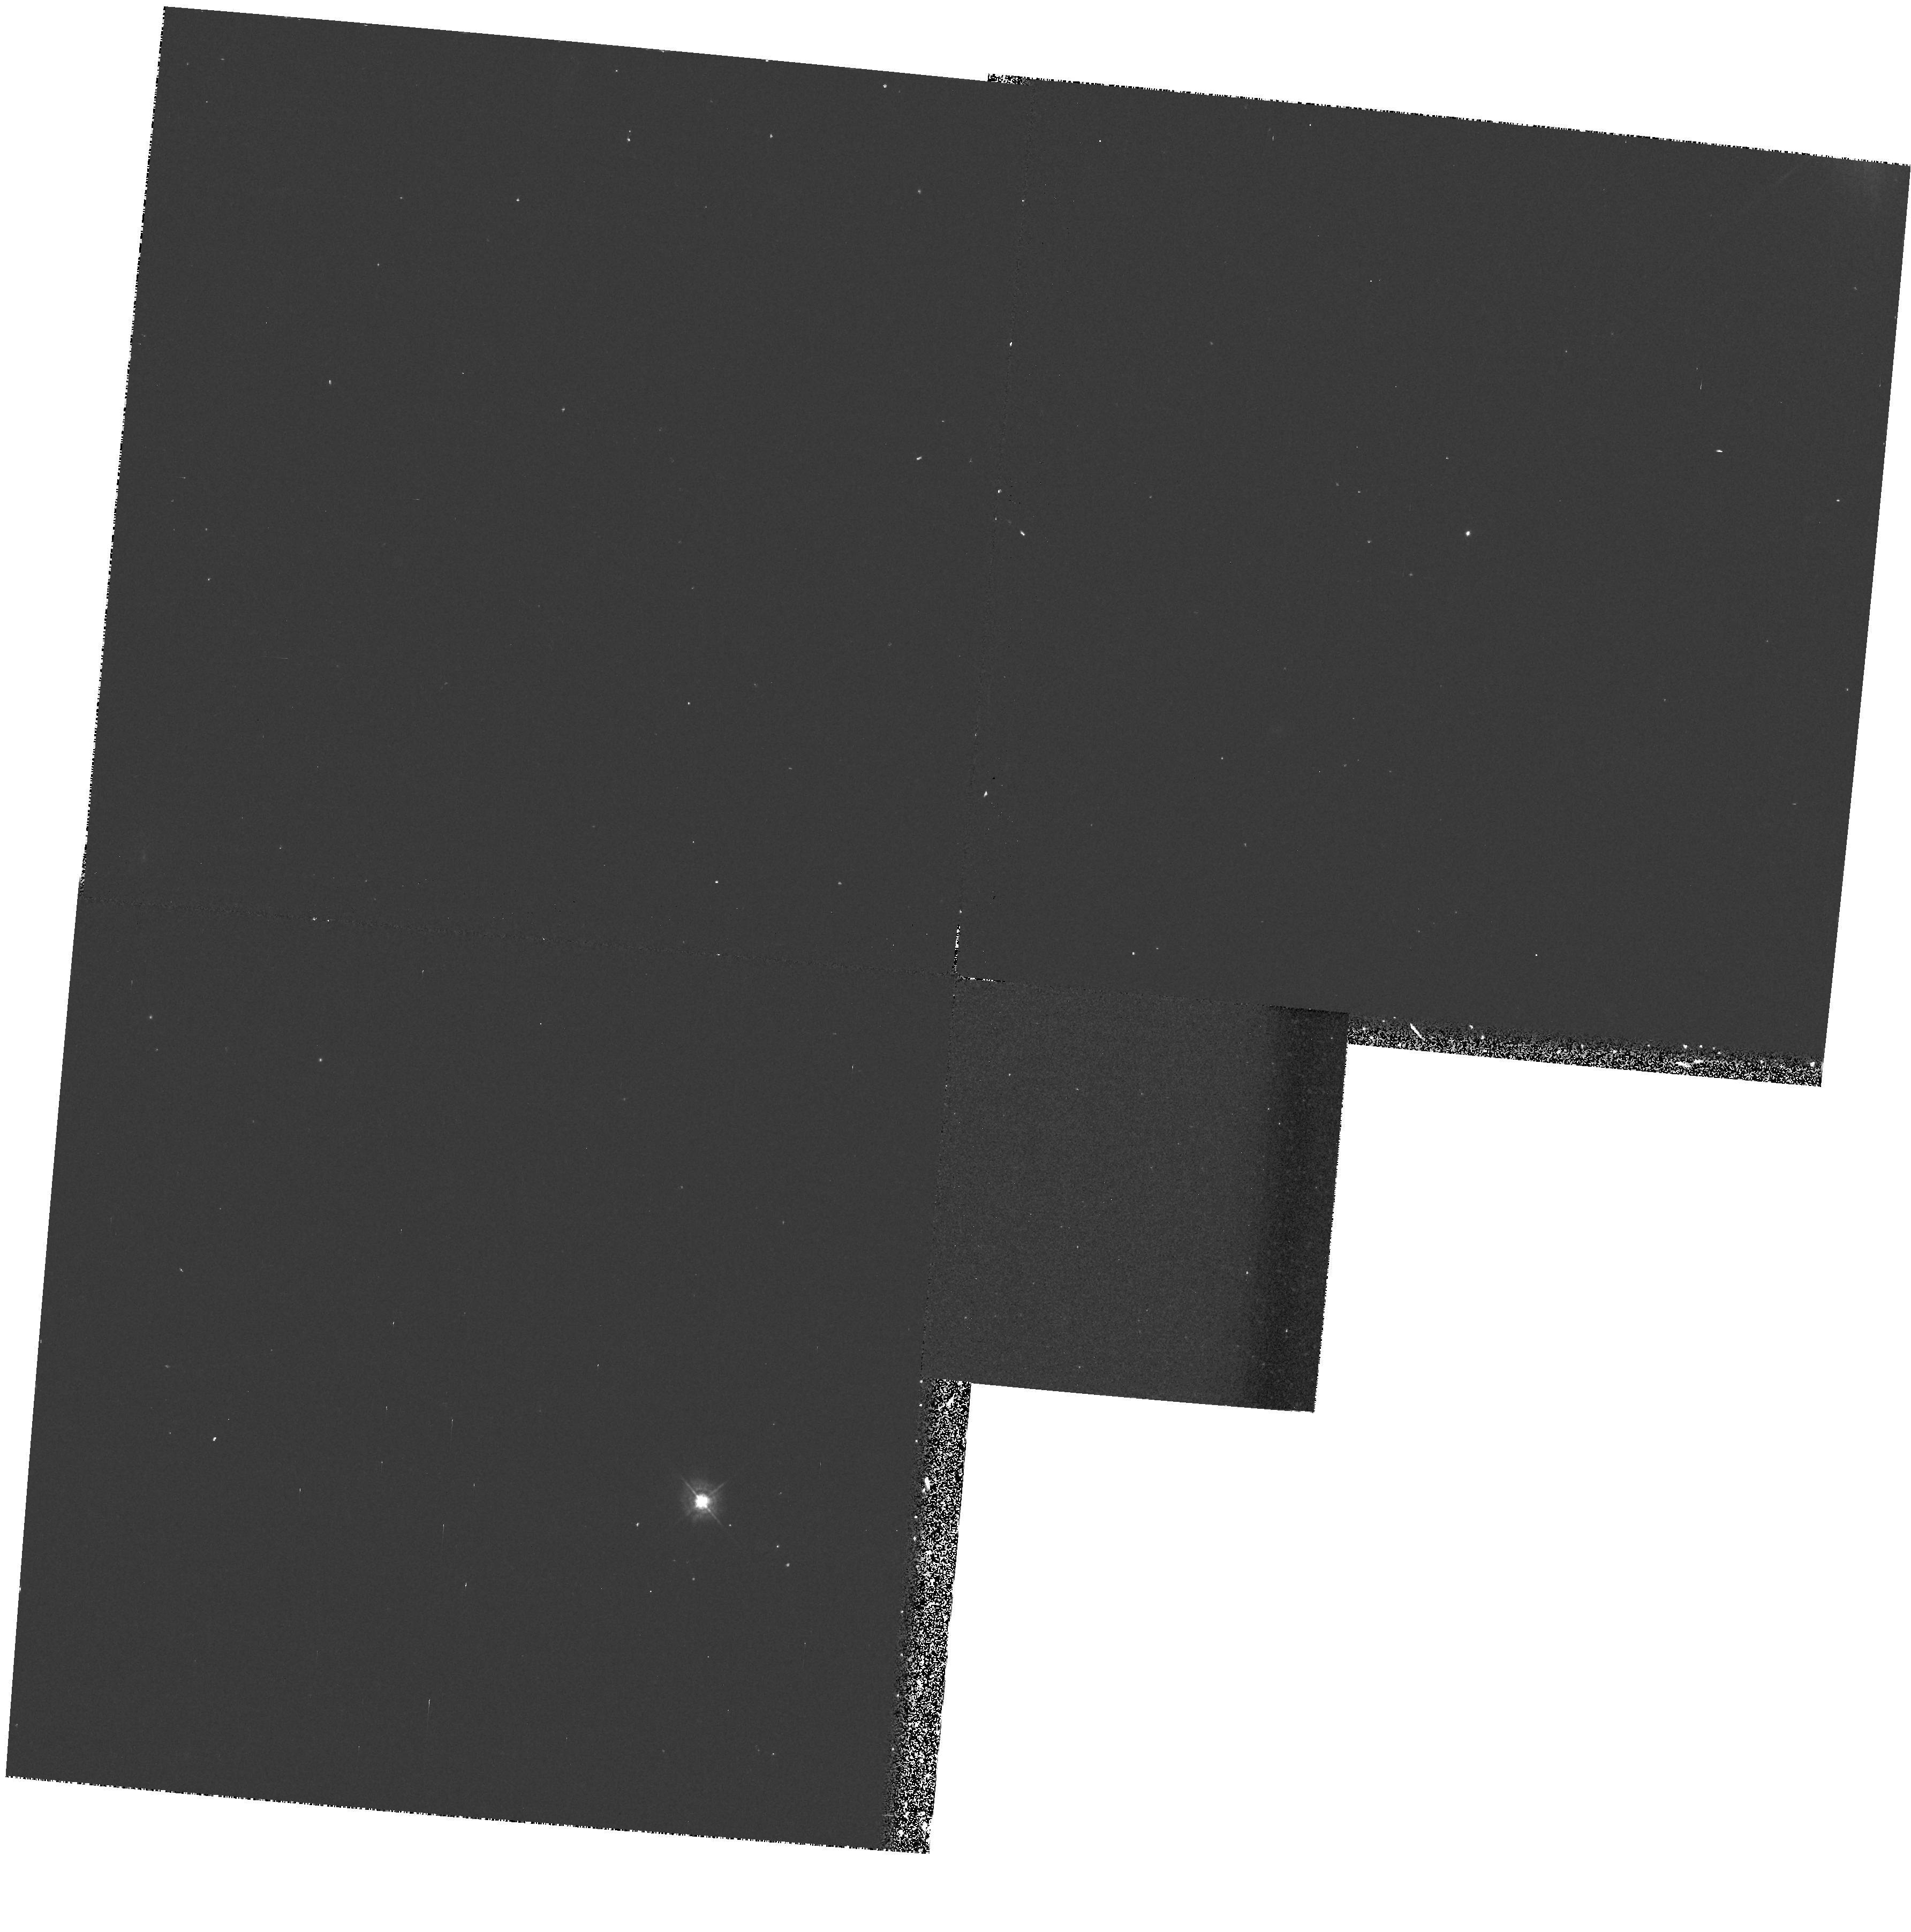
Target: GRB790406
Instrument: WFPC2/PC
Filter: F439W
Exposure: 17 min
Observation ID: hst_5839_02_wfpc2_pc_f439w_u2pi02

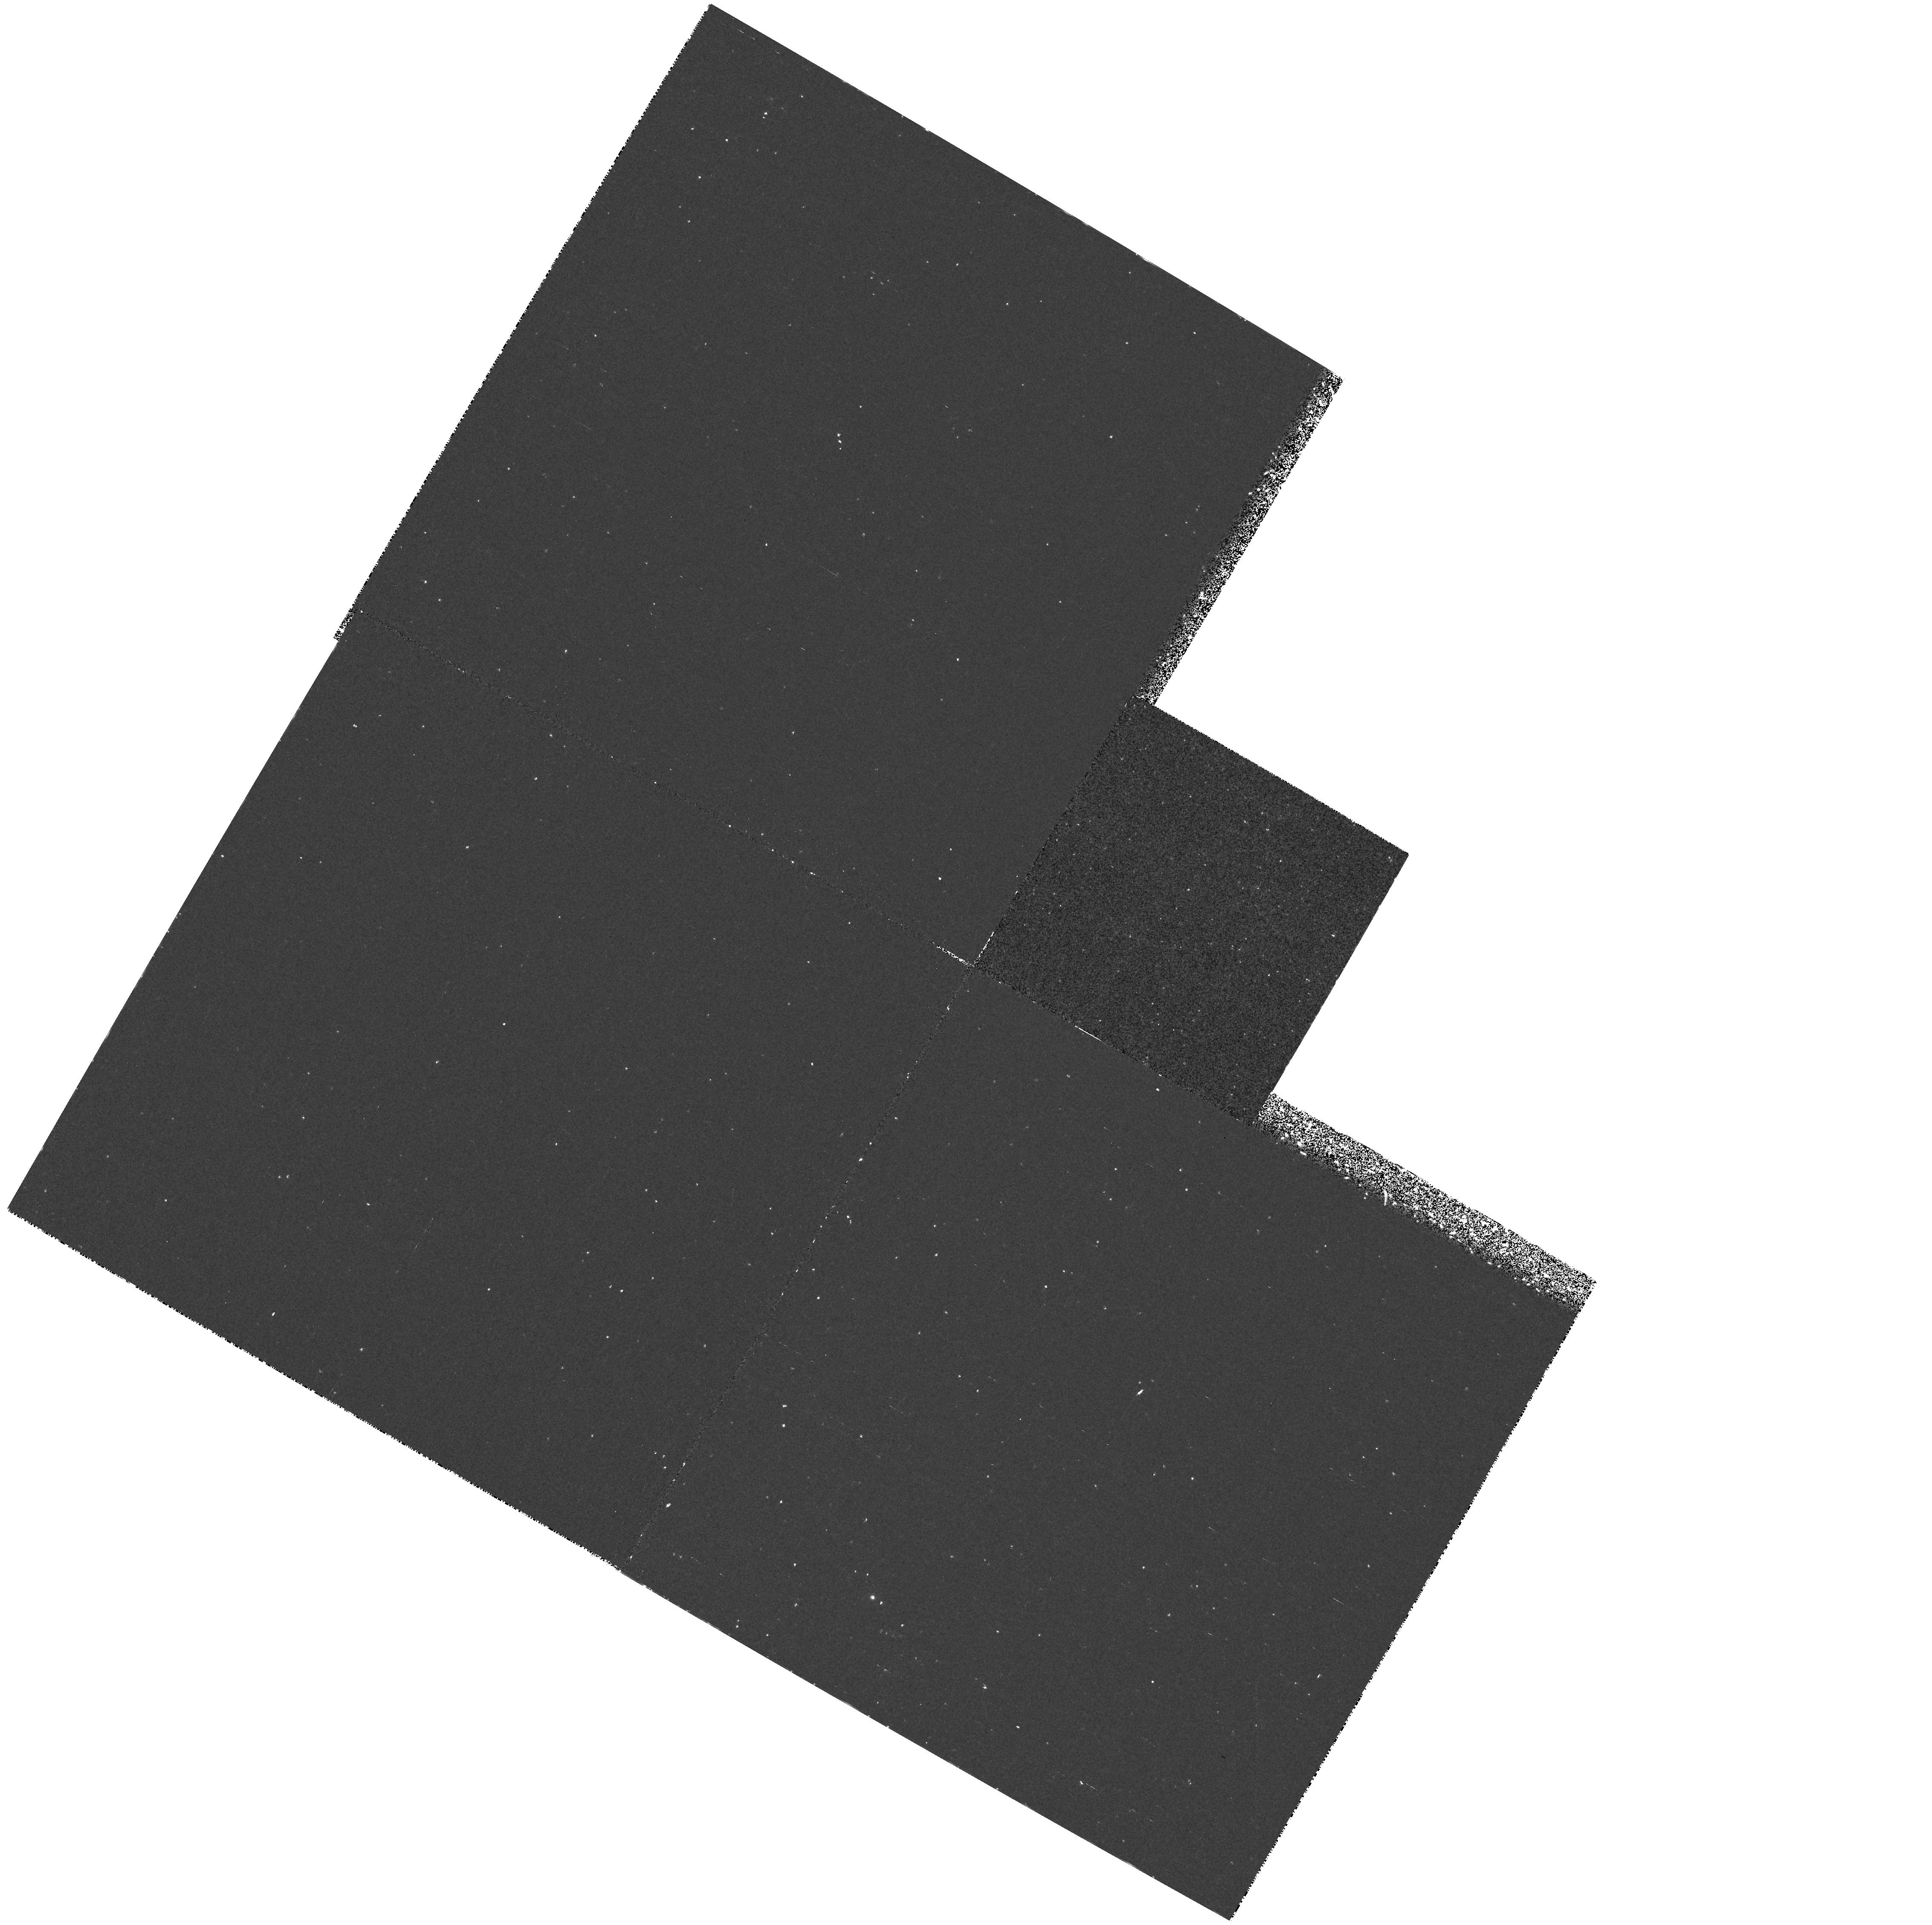
Target: GRB790325B
Instrument: WFPC2/PC
Filter: F218W
Exposure: 37 min
Observation ID: hst_5839_06_wfpc2_pc_f218w_u2pi06

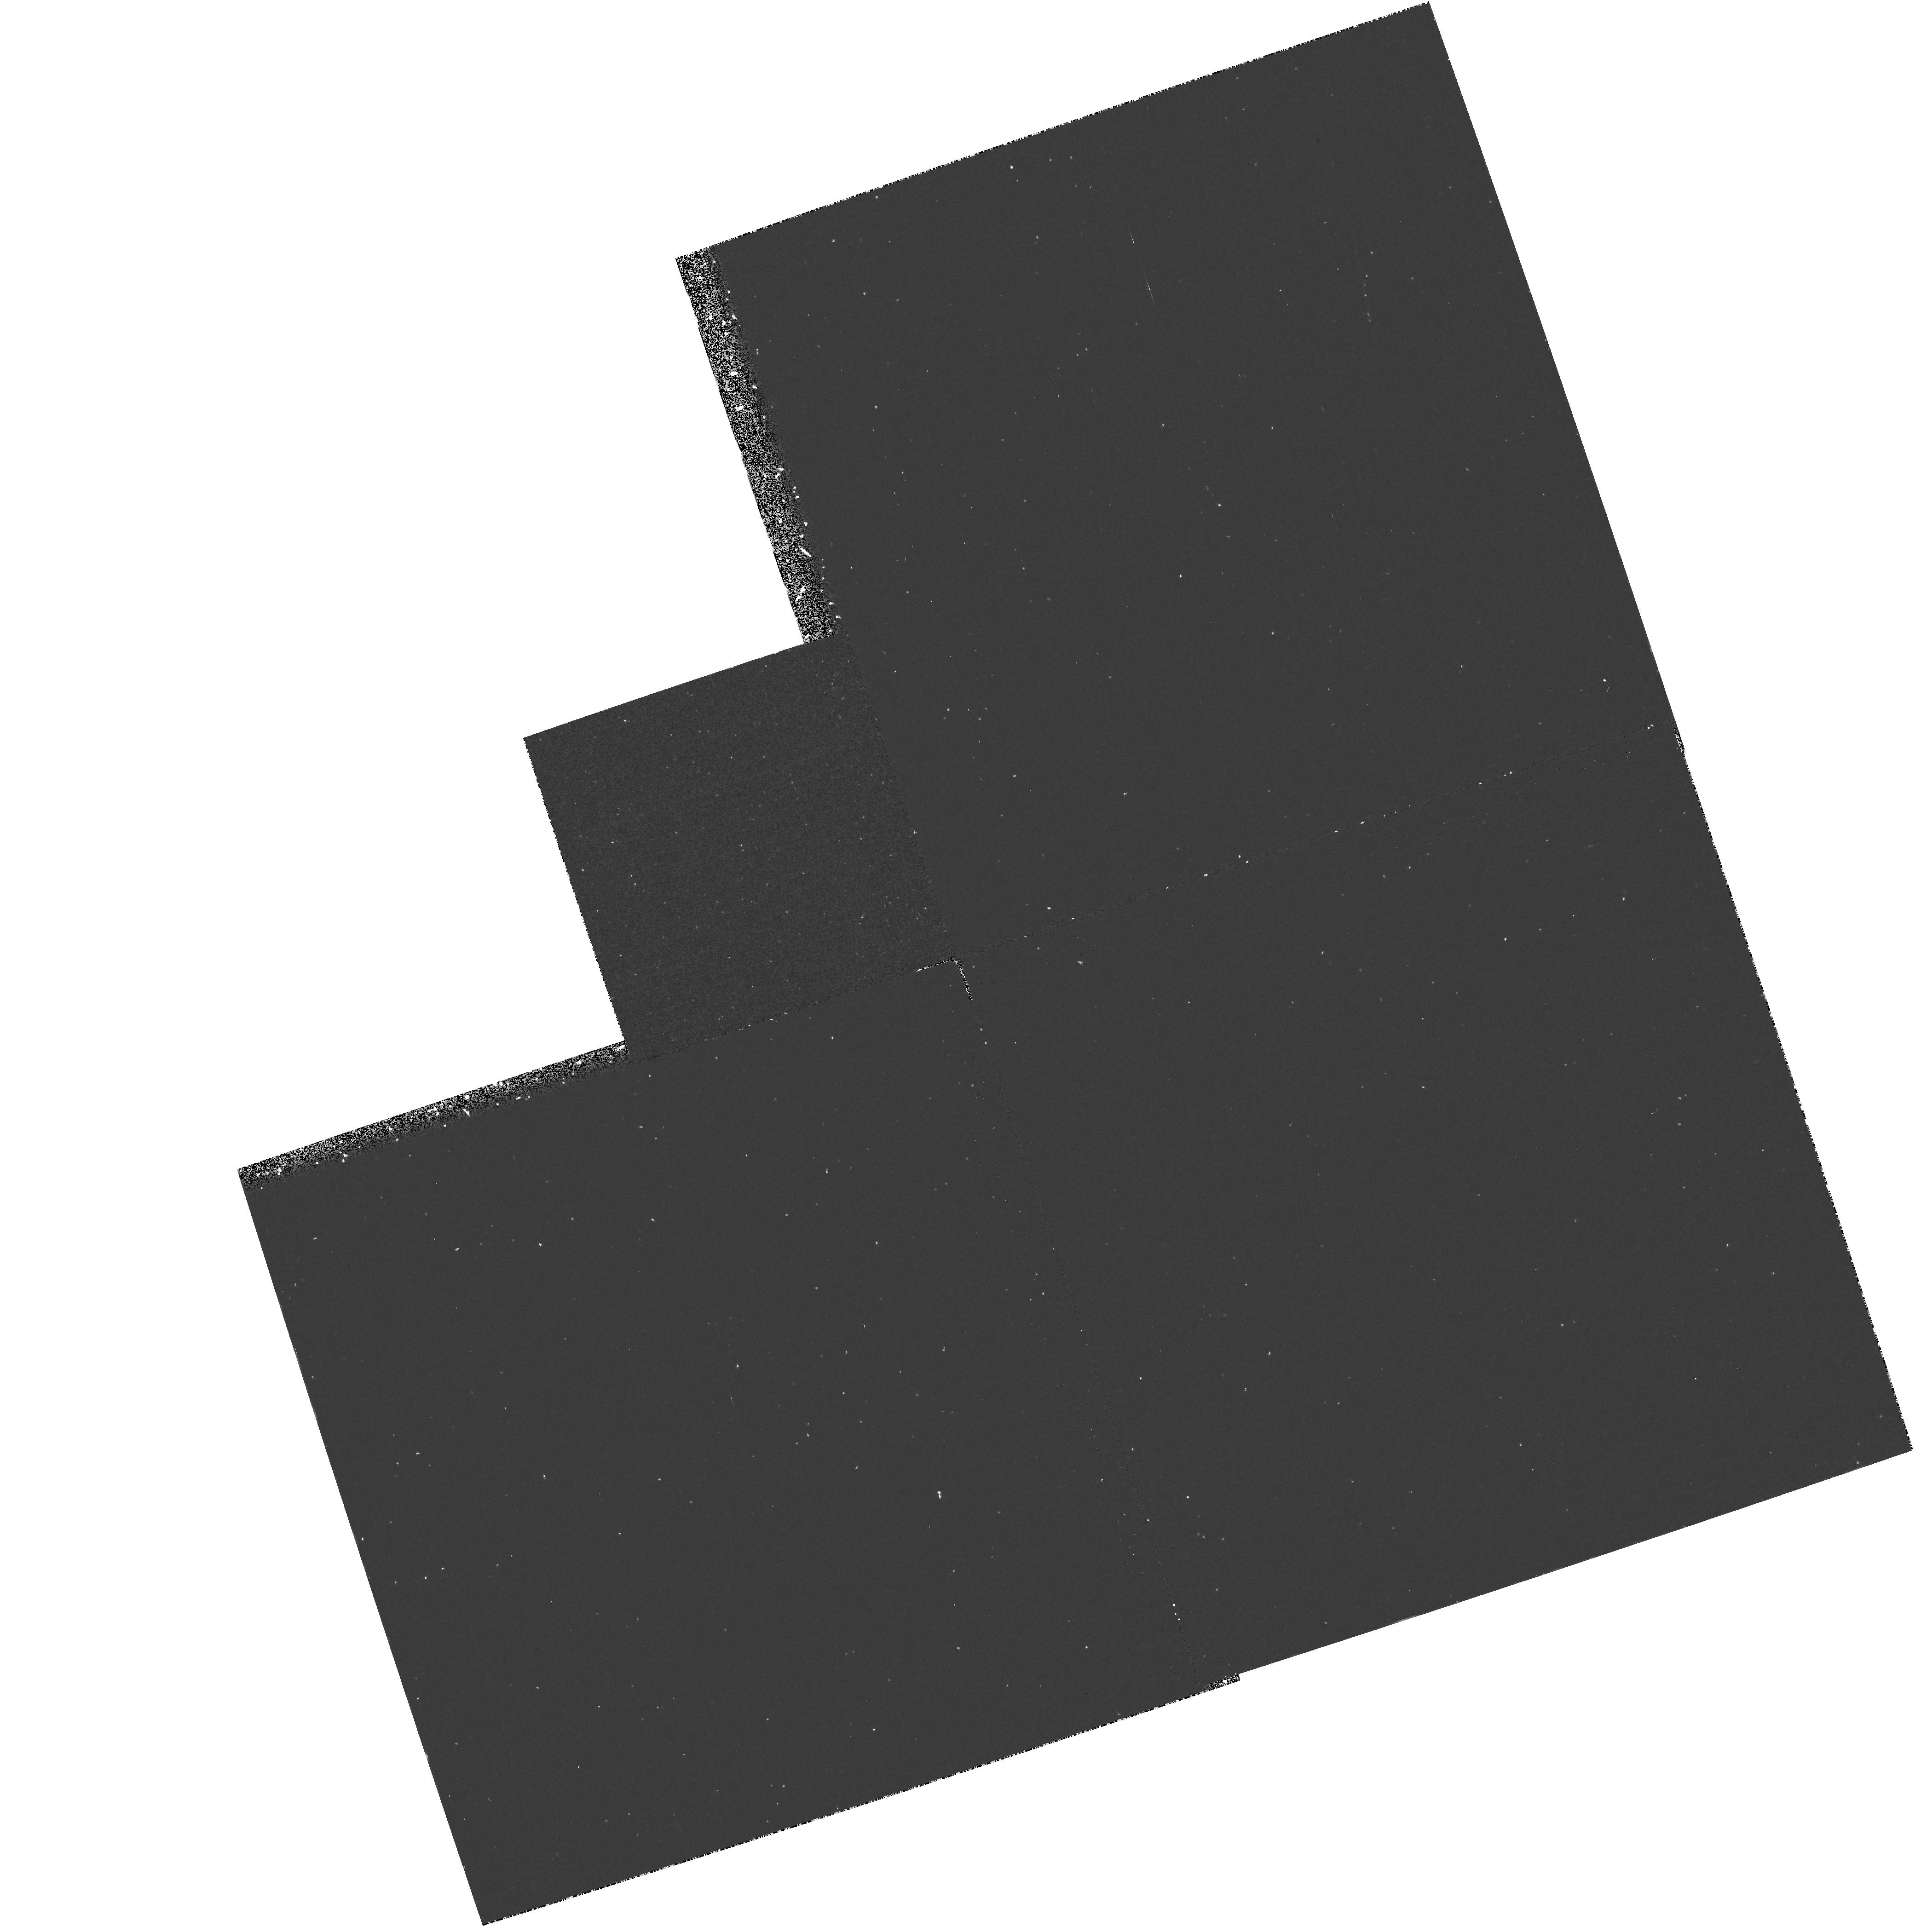
Target: GRB920406
Instrument: WFPC2/PC
Filter: F218W
Exposure: 37 min
Observation ID: hst_5839_07_wfpc2_pc_f218w_u2pi07

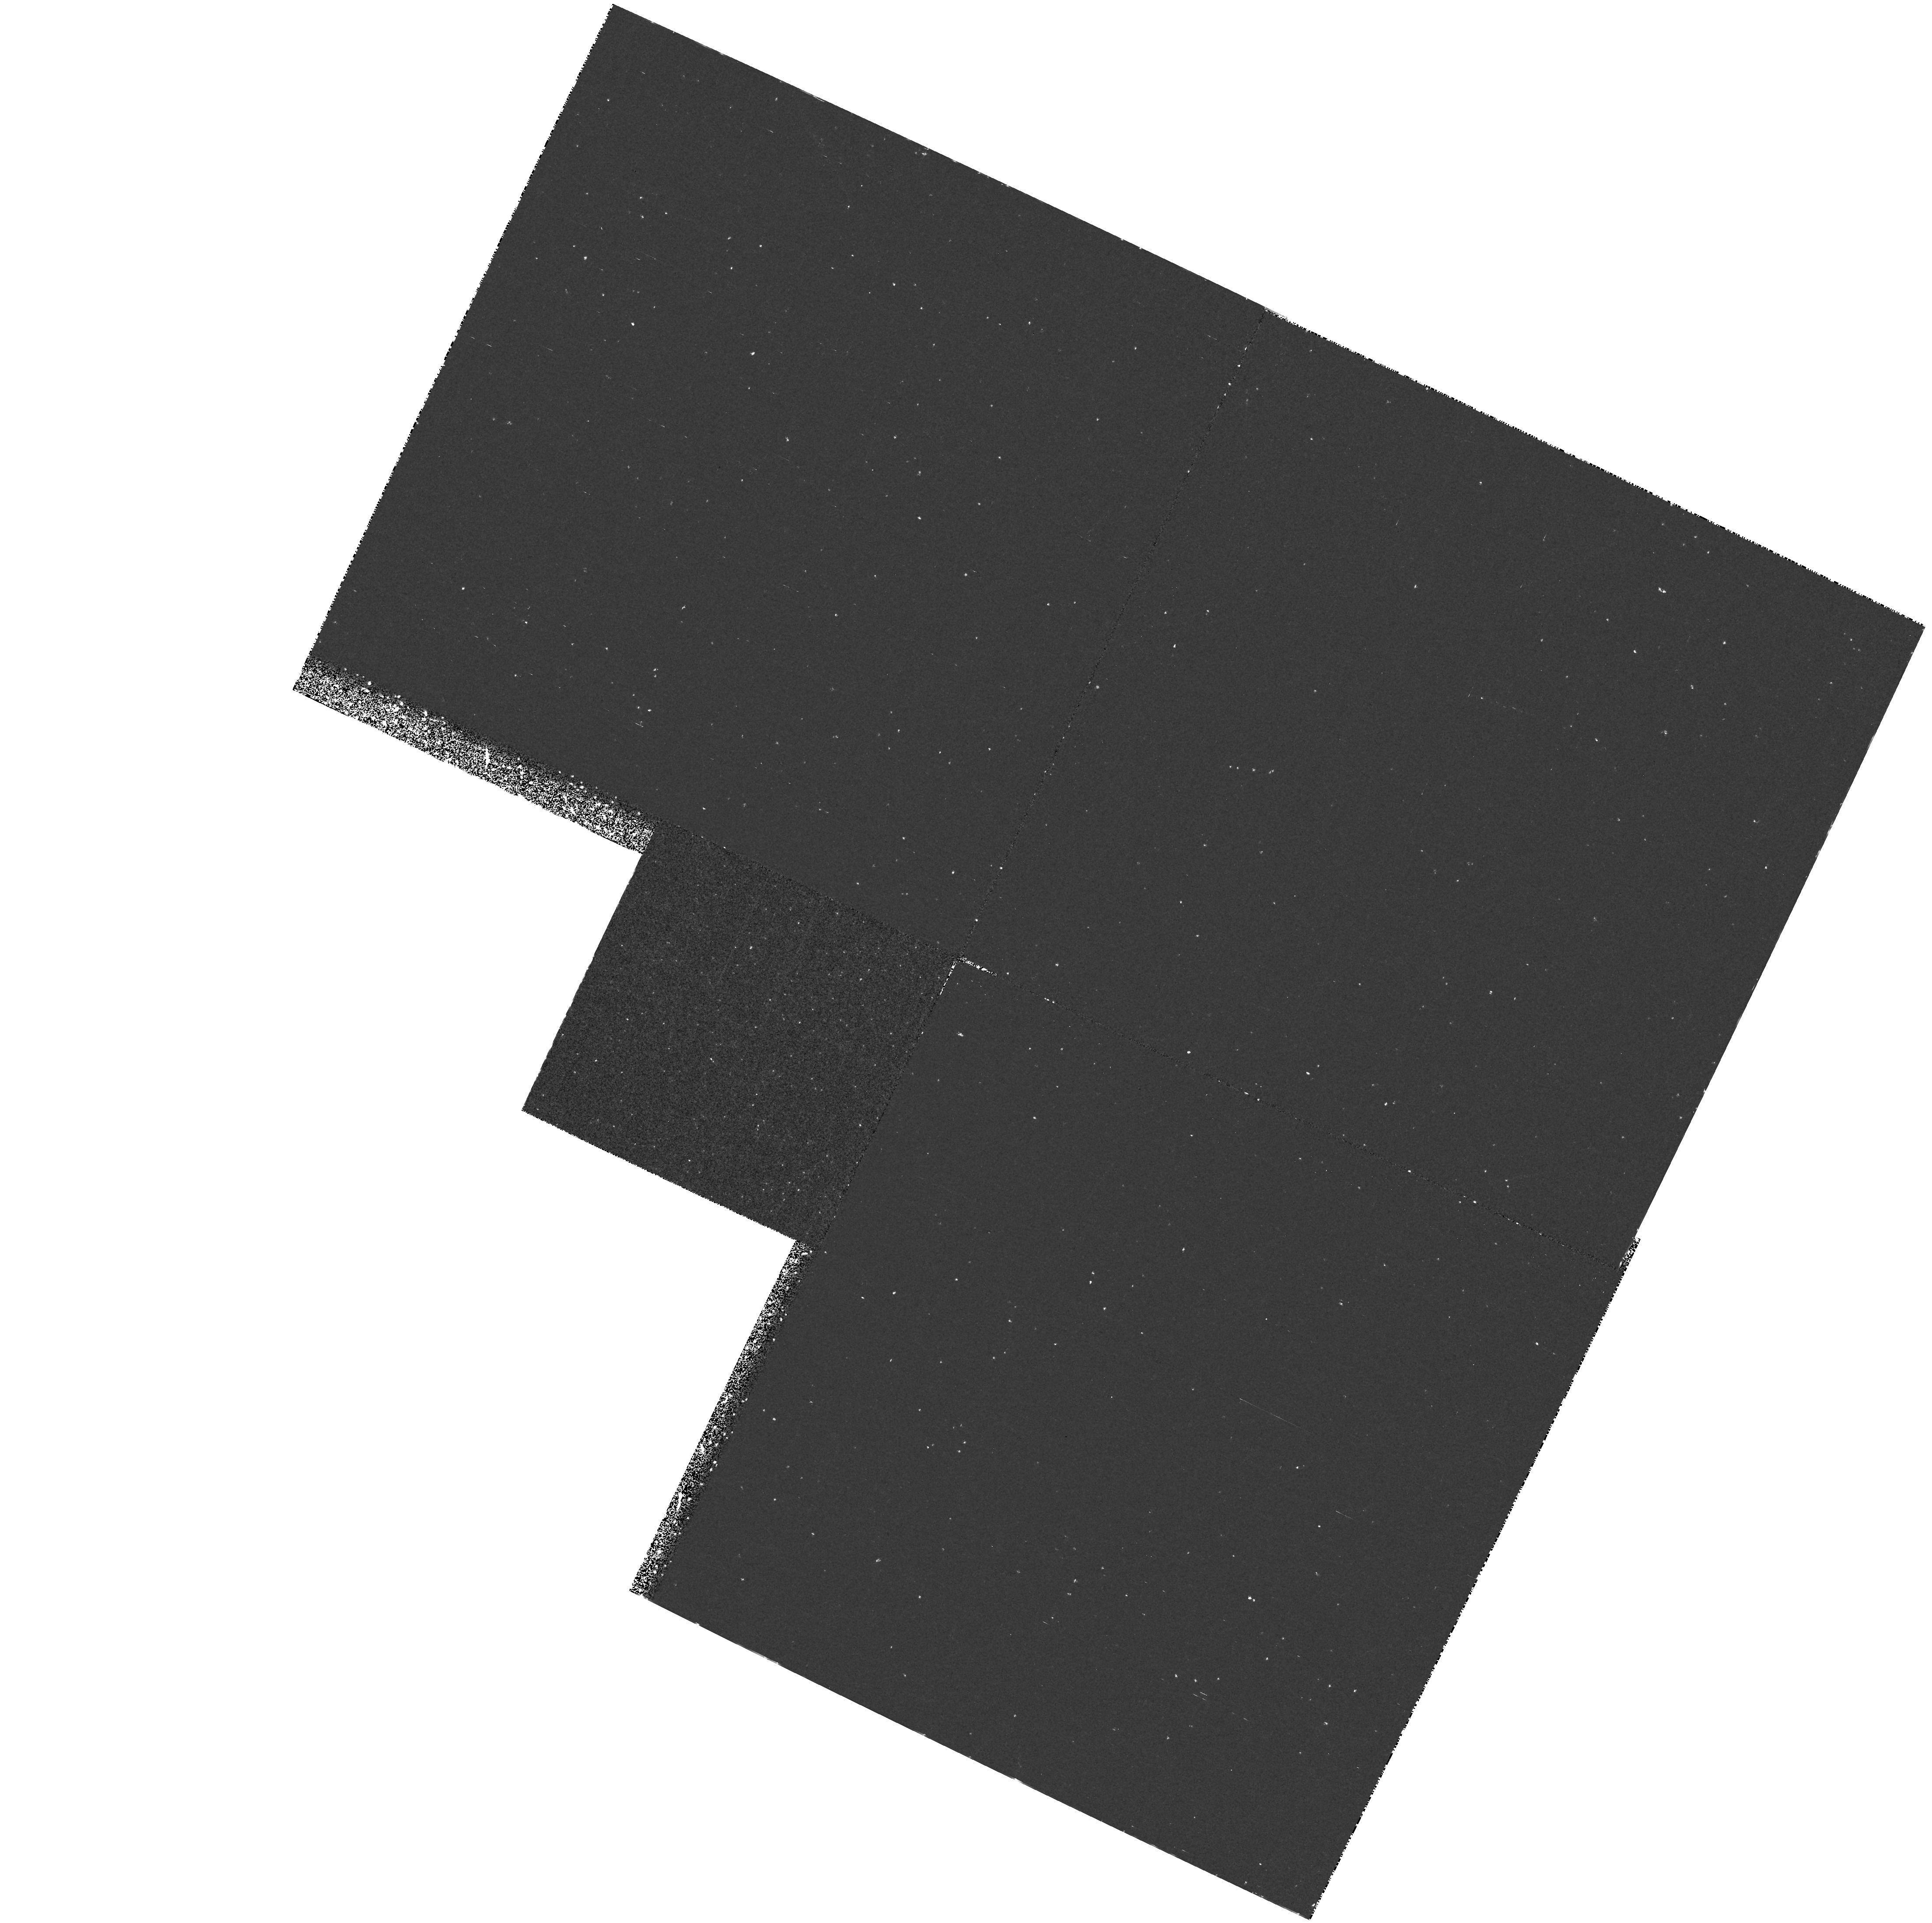
Target: GRB790613
Instrument: WFPC2/PC
Filter: F218W
Exposure: 43 min
Observation ID: hst_5839_03_wfpc2_pc_f218w_u2pi03

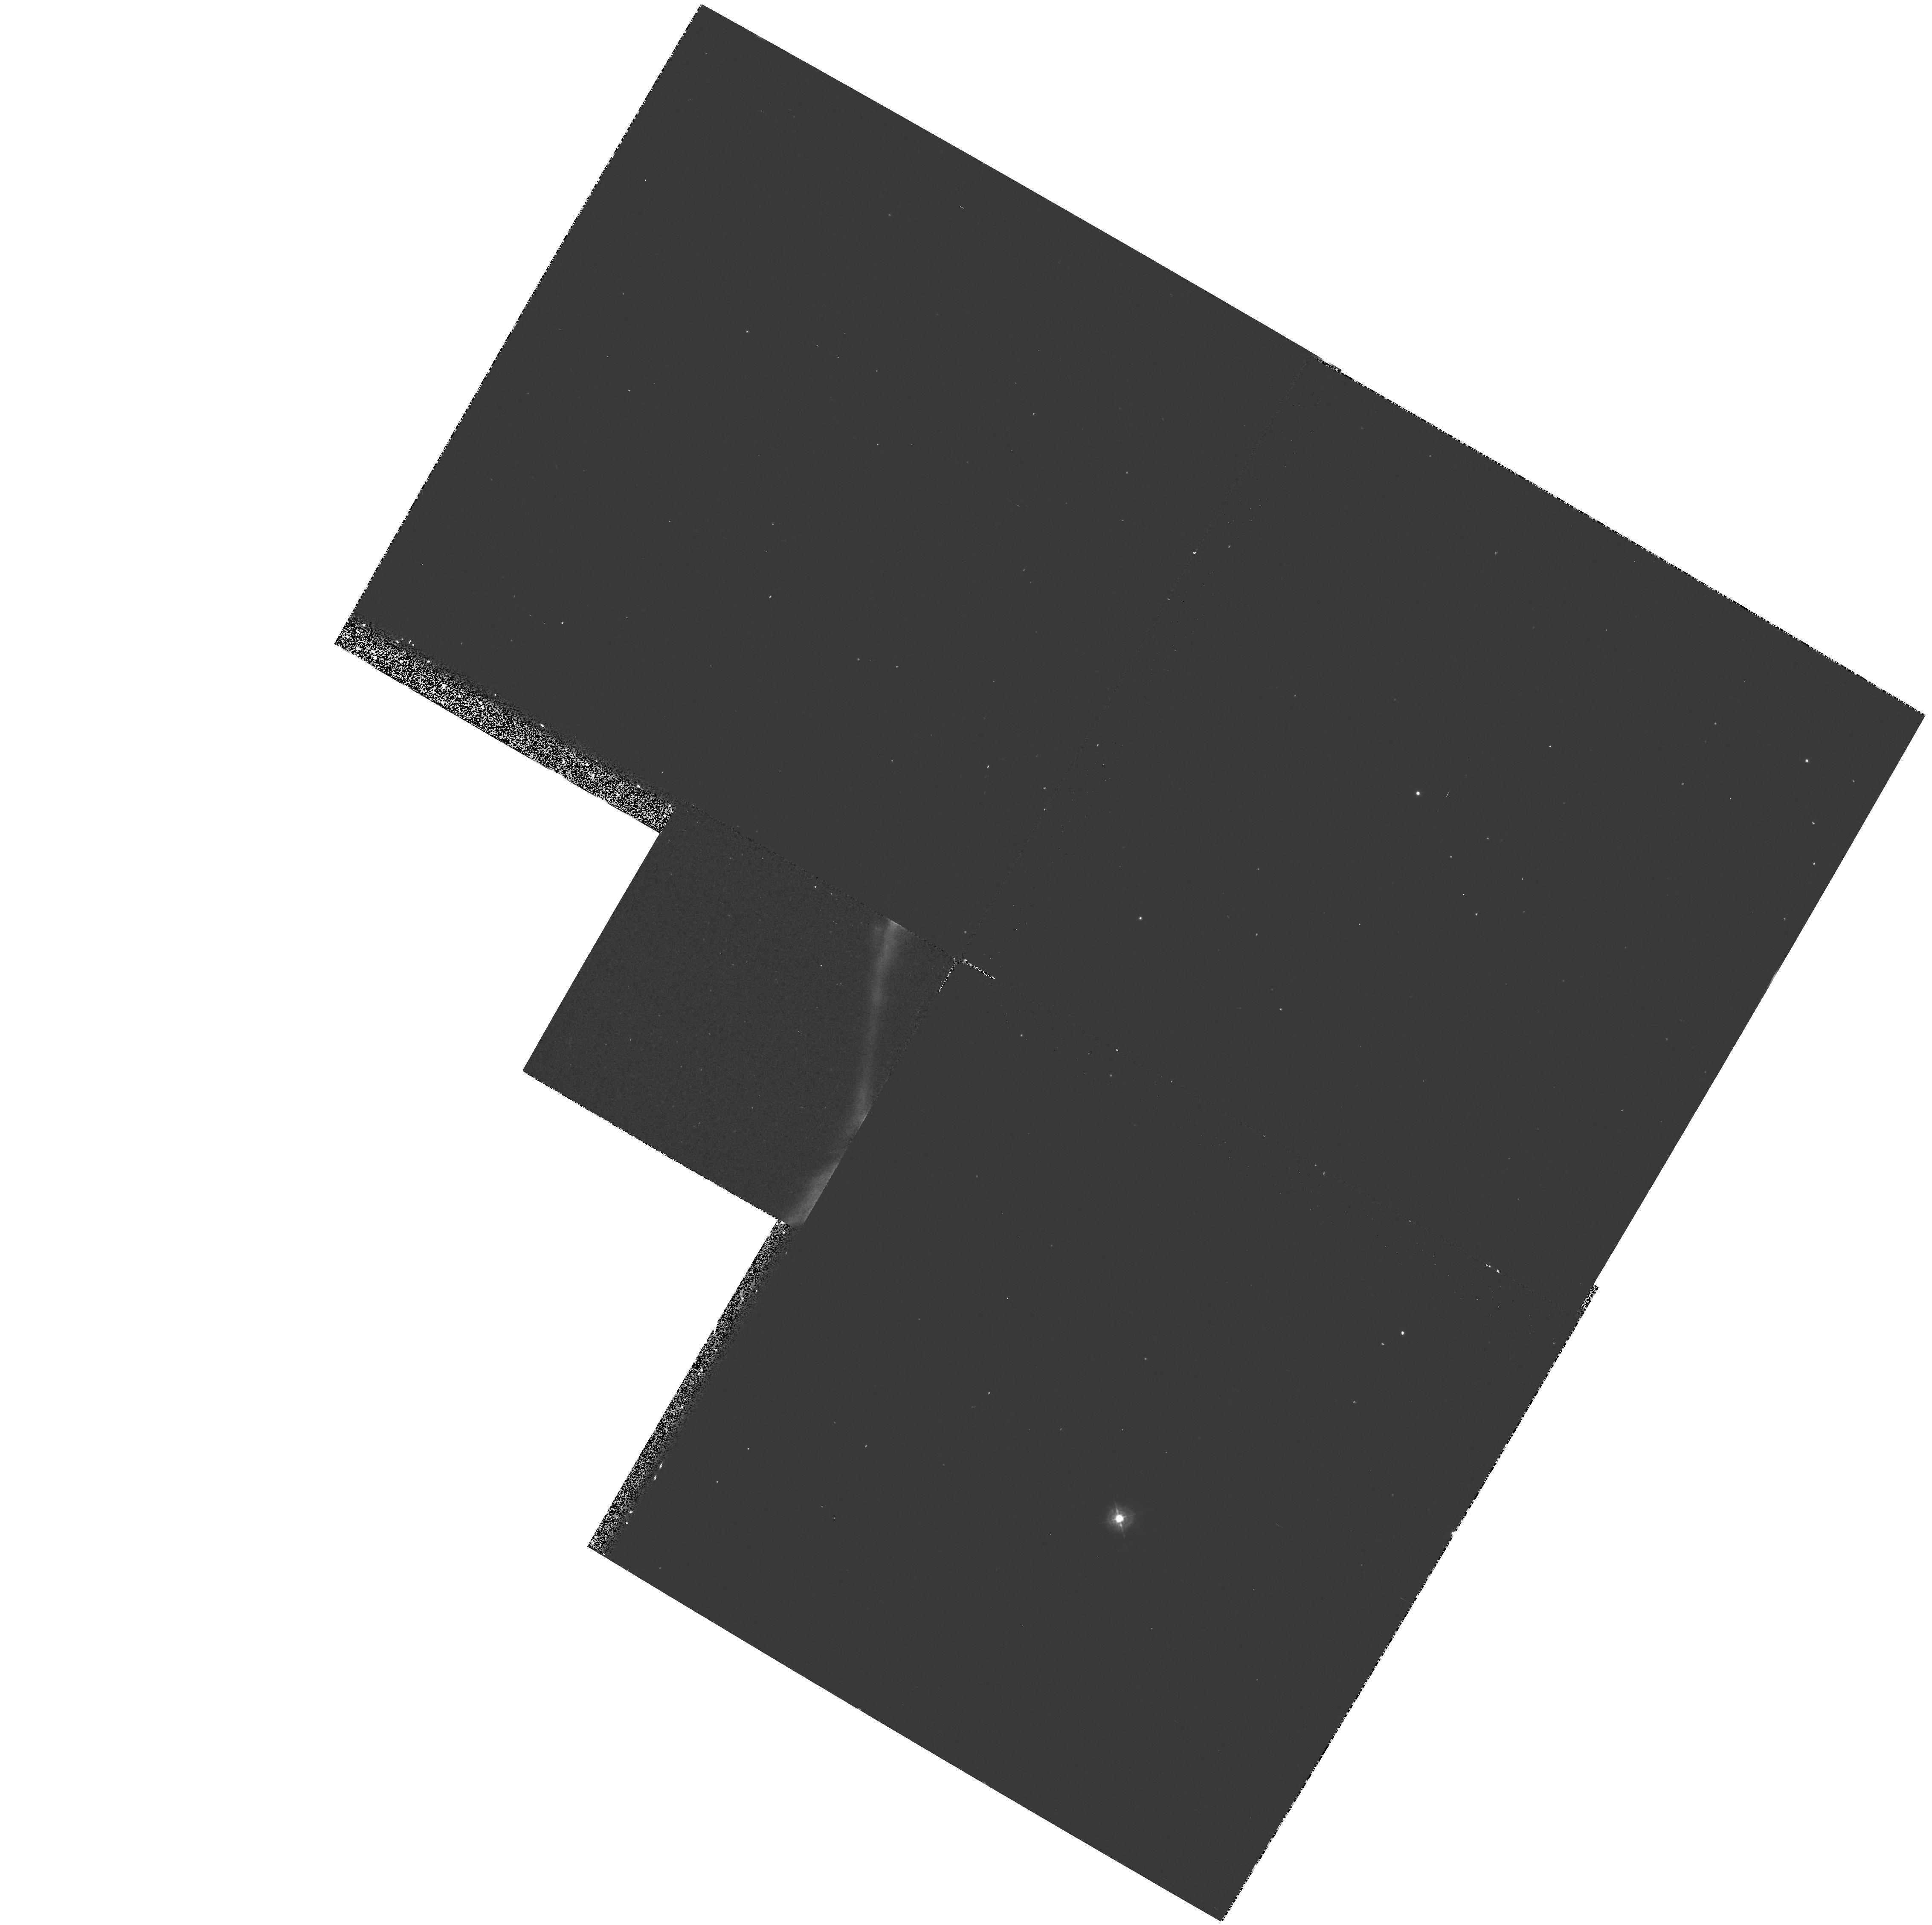
Target: GRB790325B
Instrument: WFPC2/PC
Filter: F336W
Exposure: 17 min
Observation ID: hst_5839_05_wfpc2_pc_f336w_u2pi05

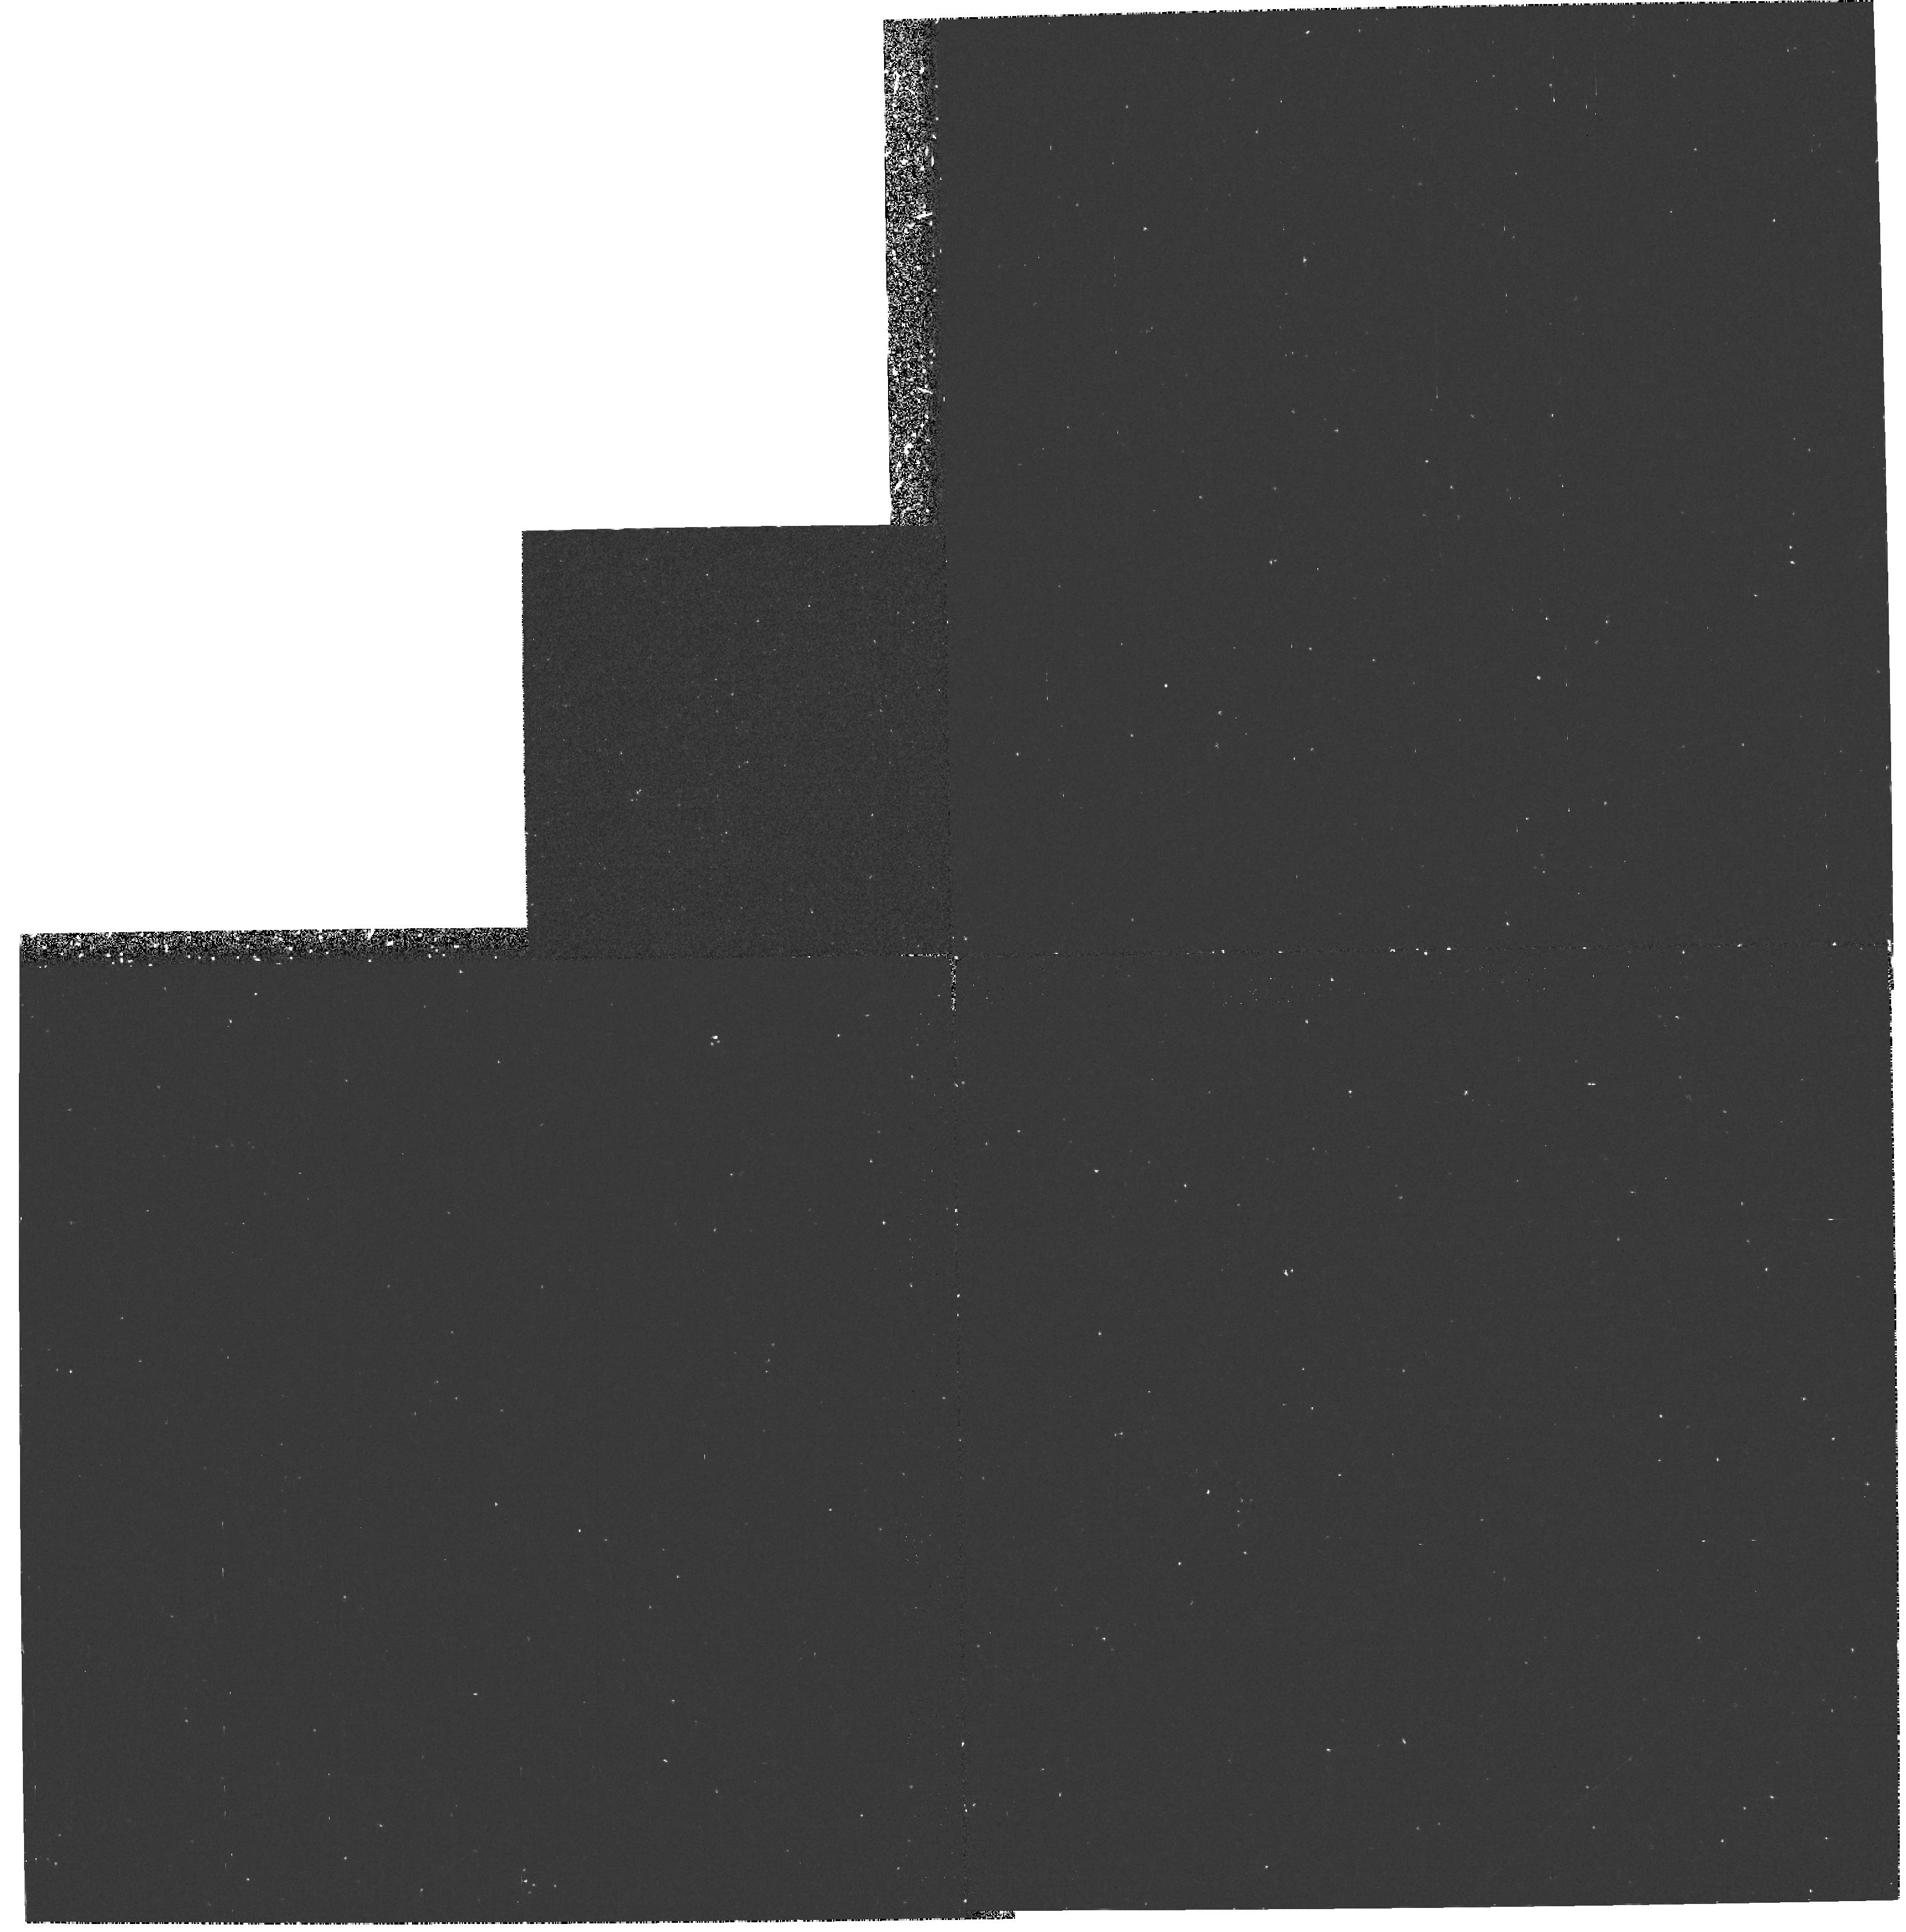
Target: GRB790406
Instrument: WFPC2/PC
Filter: F218W
Exposure: 37 min
Observation ID: hst_5839_01_wfpc2_pc_f218w_u2pi01

GAMMA RAY BURST COUNTERPARTS IN THE ULTRAVIOLET (PI: Schaefer, Brad)

The nature of the Gamma Ray Burst (GRB) phenomenon remains a puzzle in spite of the wealth of observational data because no source object has been identified. Great effort has therefore already been expended in ground- based counterpart searches in the optical, infrared, and radio; yet, even at the limit of current technology, no counterpart is known. The unique ultraviolet imaging capabilities of HST allow for a qualitatively new type of search. While searching this new area of parameter space, we might find emission from hot neutron stars, hot accretion columns, or quasar hosts for the burster. If we find a counterpart, our analysis will depend on what we find, but it is likely that we might provide the first distance measure to a GRB as well as identify the nature of the bursting system. Hence, we believe that an HST counterpart would represent the biggest advance in knowledge in this field since the discovery of GRBs.